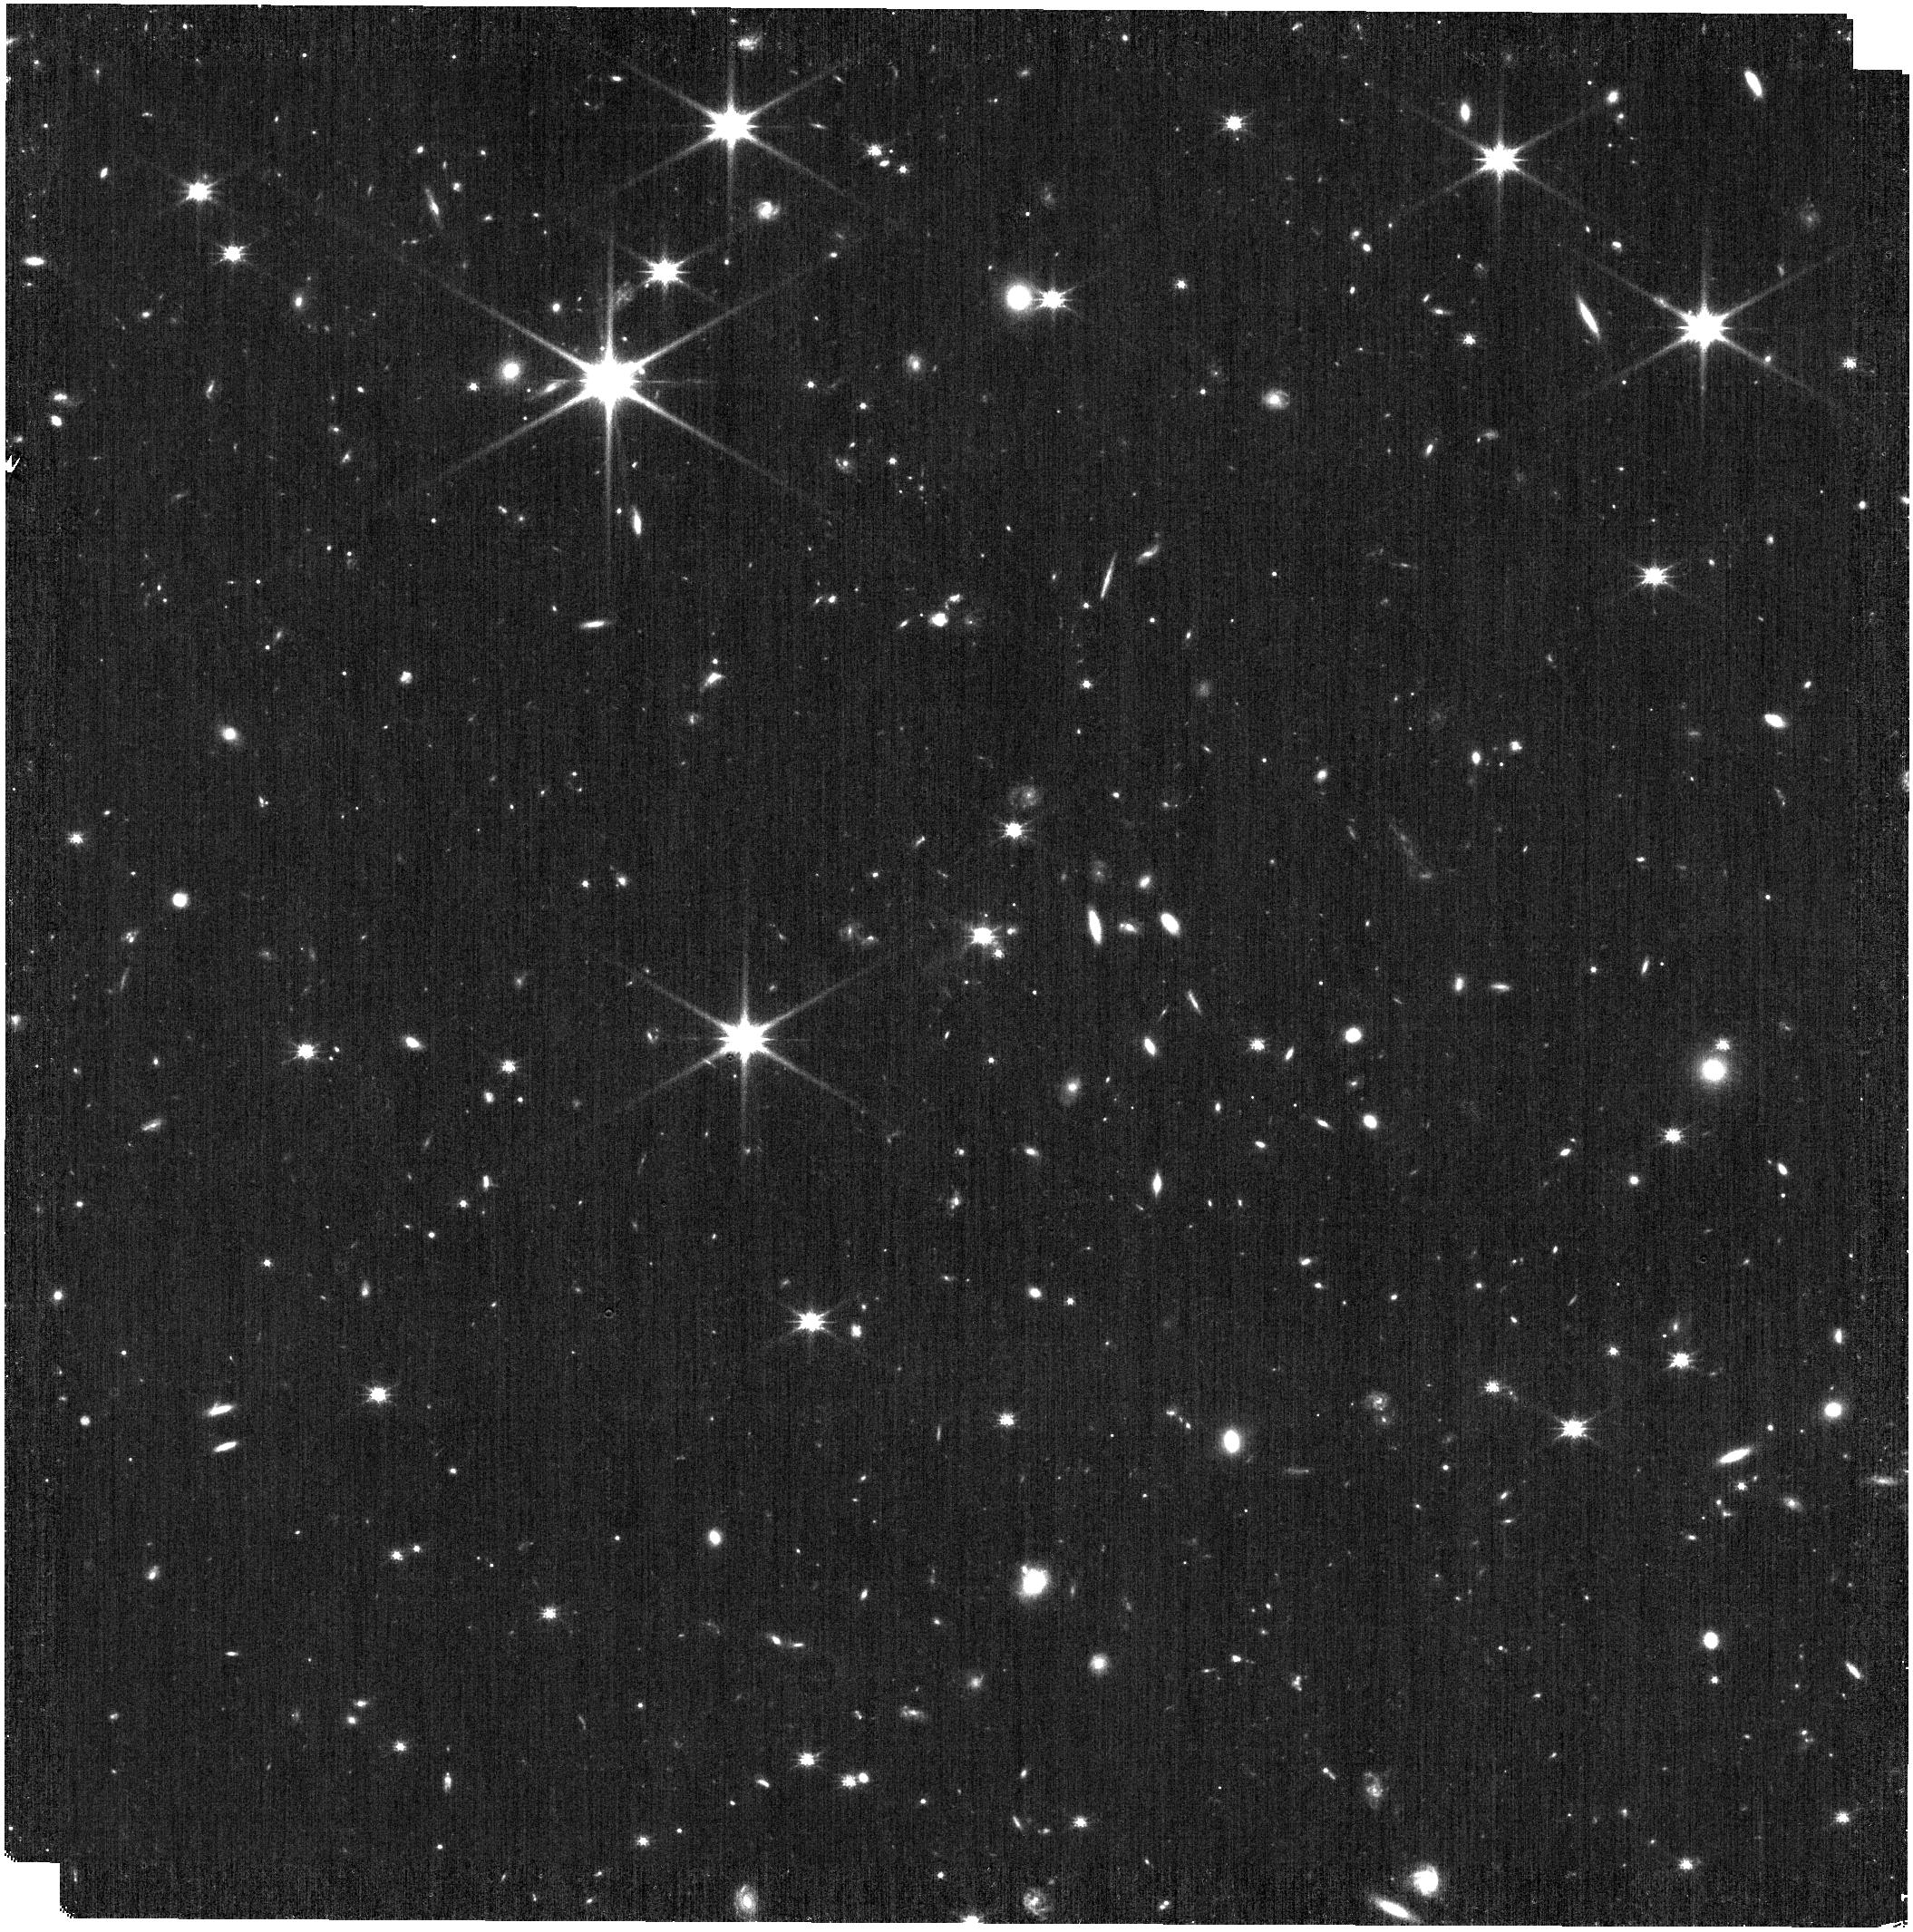
Target: J1652
Instrument: NIRISS
Filter: CLEAR+F150W
Exposure: 6 min
Observation ID: jw03807-o001_t001_niriss_clear-f150w

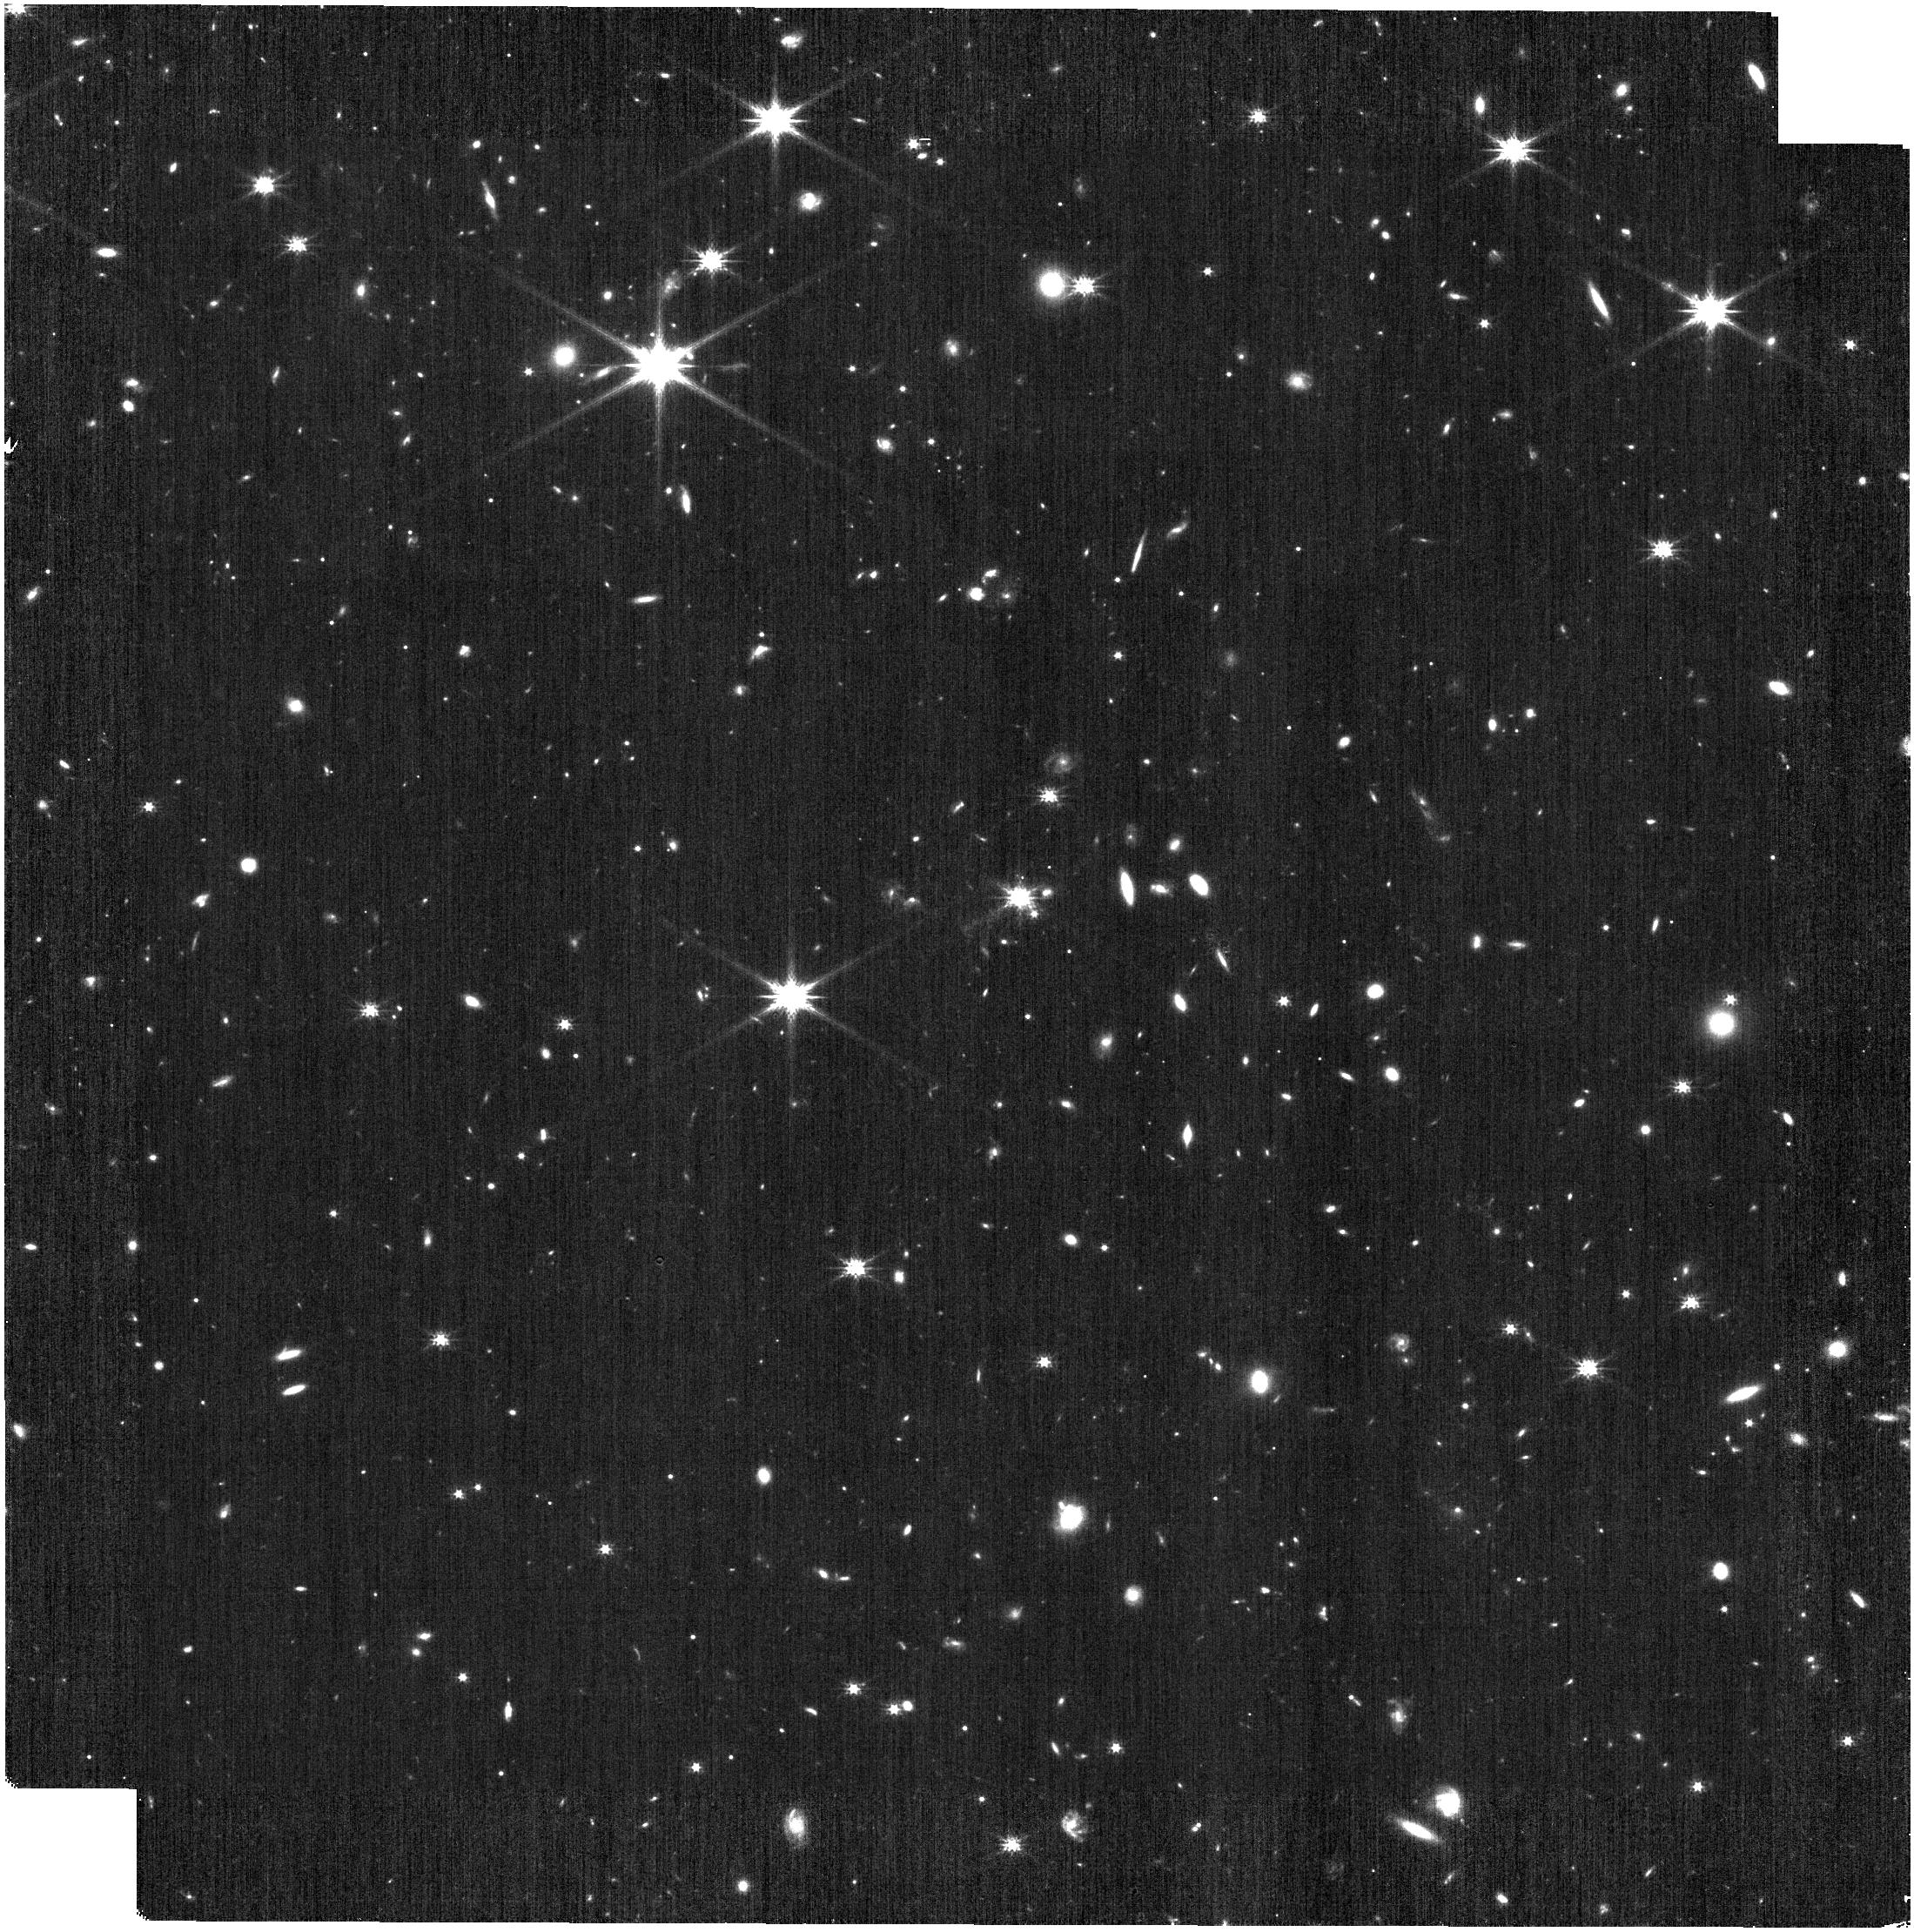
Target: J1652
Instrument: NIRISS
Filter: CLEAR+F200W
Exposure: 6 min
Observation ID: jw03807-o002_t001_niriss_clear-f200w

Deep grism spectroscopy of the complex environment around an extremely red quasar within an ultramassive host at z=3 (PI: Bertemes, Caroline)

Extremely red quasars (ERQs) are a fascinating high-redshift population characterised by high luminosities (exceeding 10^47 erg/s), powerful and rapid outflows and massive hosts. We propose to obtain NIRISS wide field grism observations of the field of J1652, an ERQ at z~3 residing within an ultramassive host galaxy (log M > 11.4). Using these data, we will test the picture emerging from newly published JWST/NIRSpec observations which suggest that J1652 may be located in one of the densest protocluster environments at z~3 representing a merger of two or more dark matter halos. In more detail, NIRSpec observations have revealed a morphologically and kinematically complex environment within the 3''x3'' field of view, containing extended structures and several close interacting companion galaxies which span a large spread in velocities (~1000 km/s). The proposed slitless grism spectroscopy will enable us to spectroscopically confirm cluster members on large scales and characterise their ages, masses and ionisation states probing AGN activity. In particular, the program will achieve the depth required to spectroscopically identify quiescent galaxies to study the evolutionary state of the protocluster/overdensity.